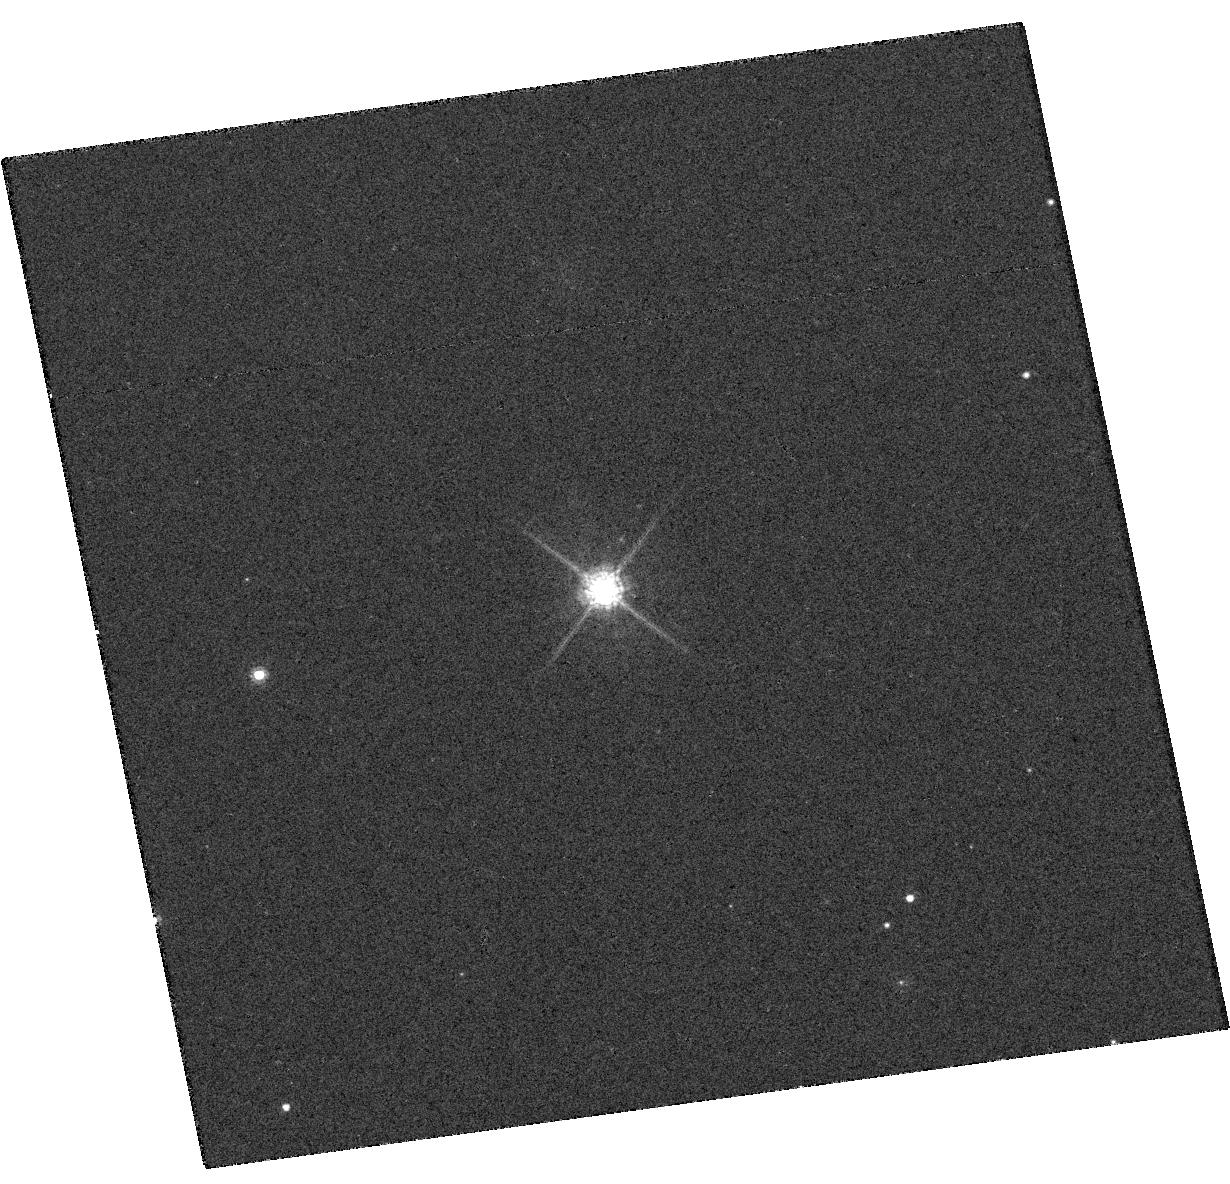
Target: KIC04813563
Instrument: WFC3/UVIS
Filter: F775W
Exposure: 3 min
Observation ID: hst_12893_45_wfc3_uvis_f775w_ic1r45

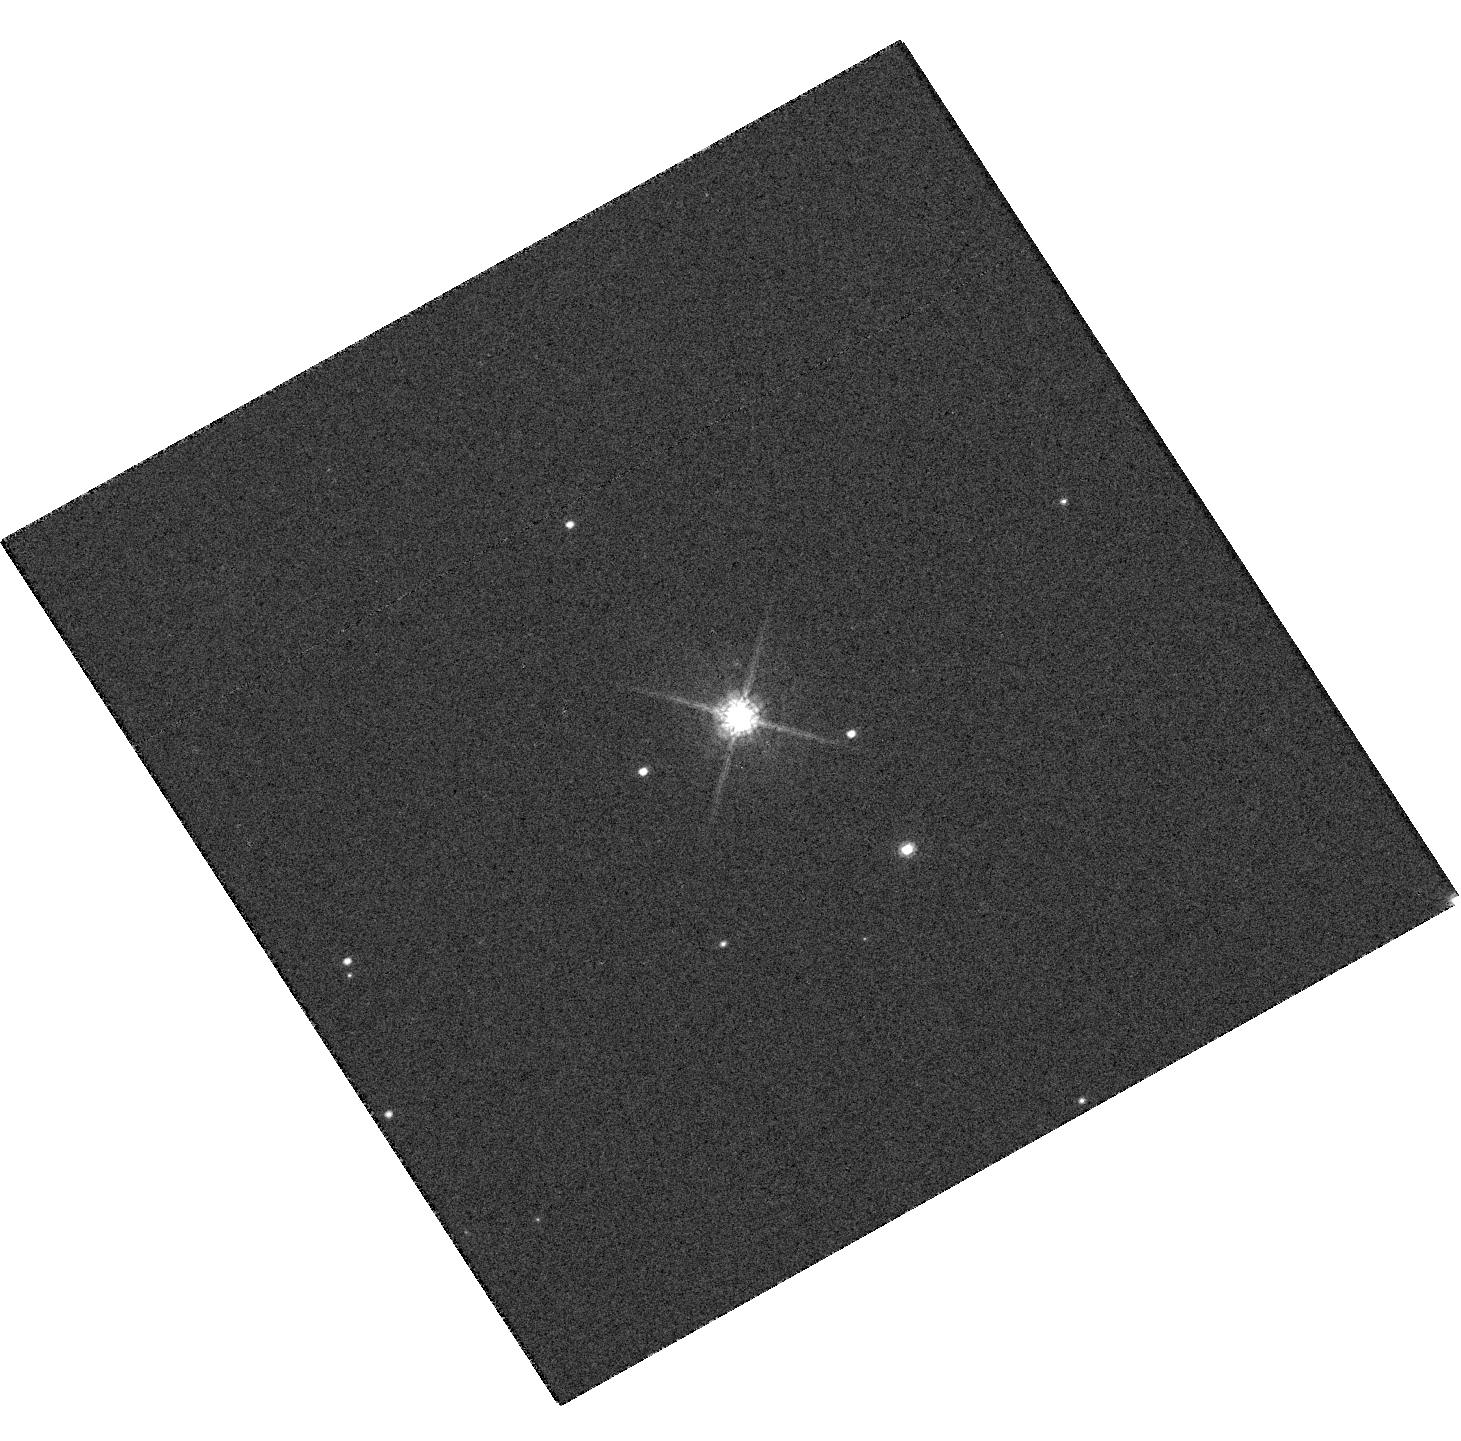
Target: KIC09838468
Instrument: WFC3/UVIS
Filter: F775W
Exposure: 2 min
Observation ID: hst_12893_14_wfc3_uvis_f775w_ic1r14

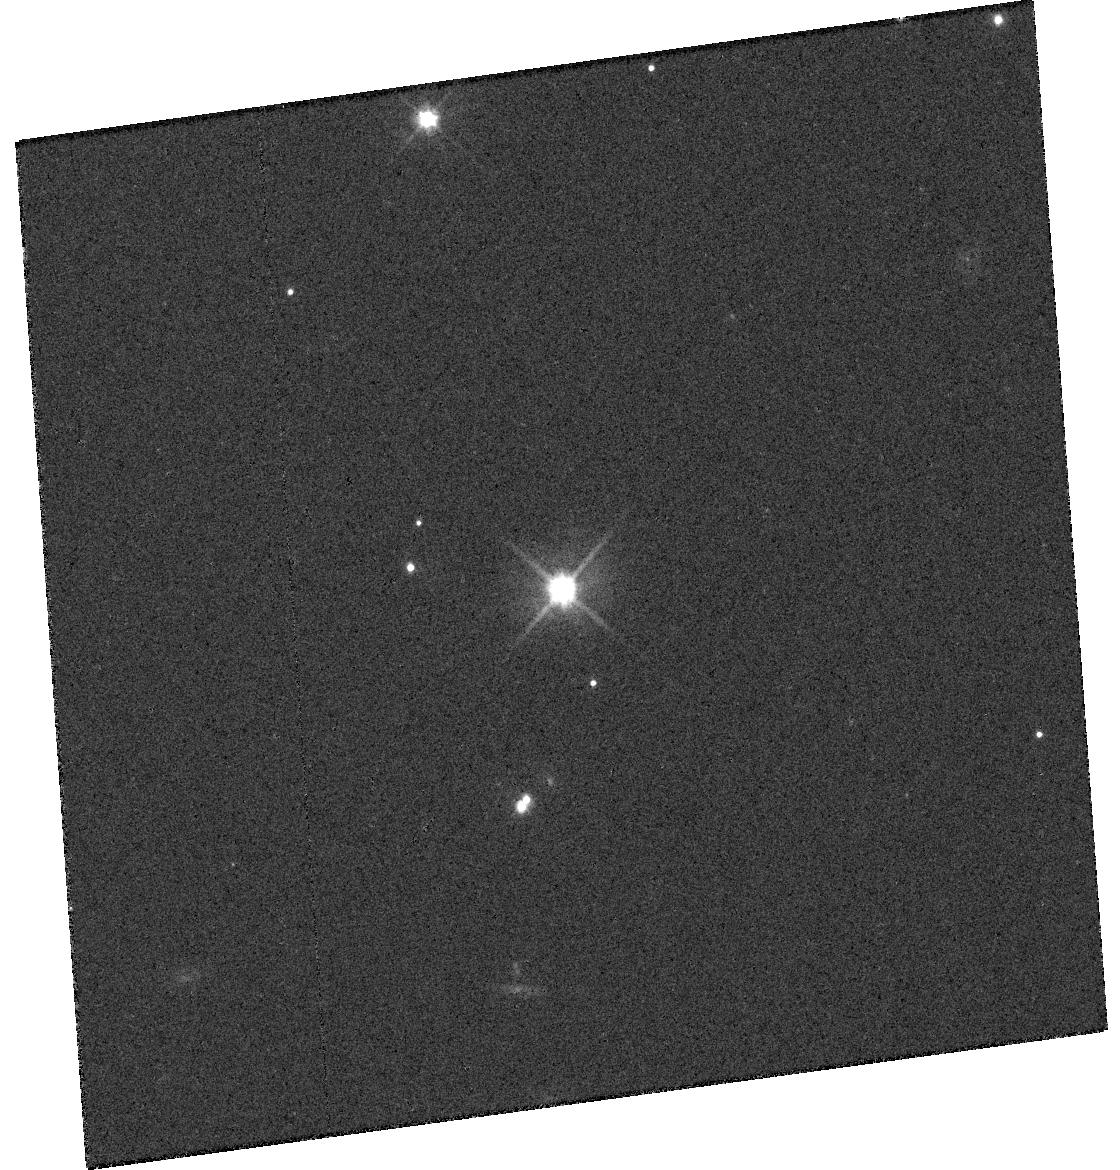
Target: KIC11030475
Instrument: WFC3/UVIS
Filter: F555W
Exposure: 6 min
Observation ID: hst_12893_a6_wfc3_uvis_f555w_ic1ra6

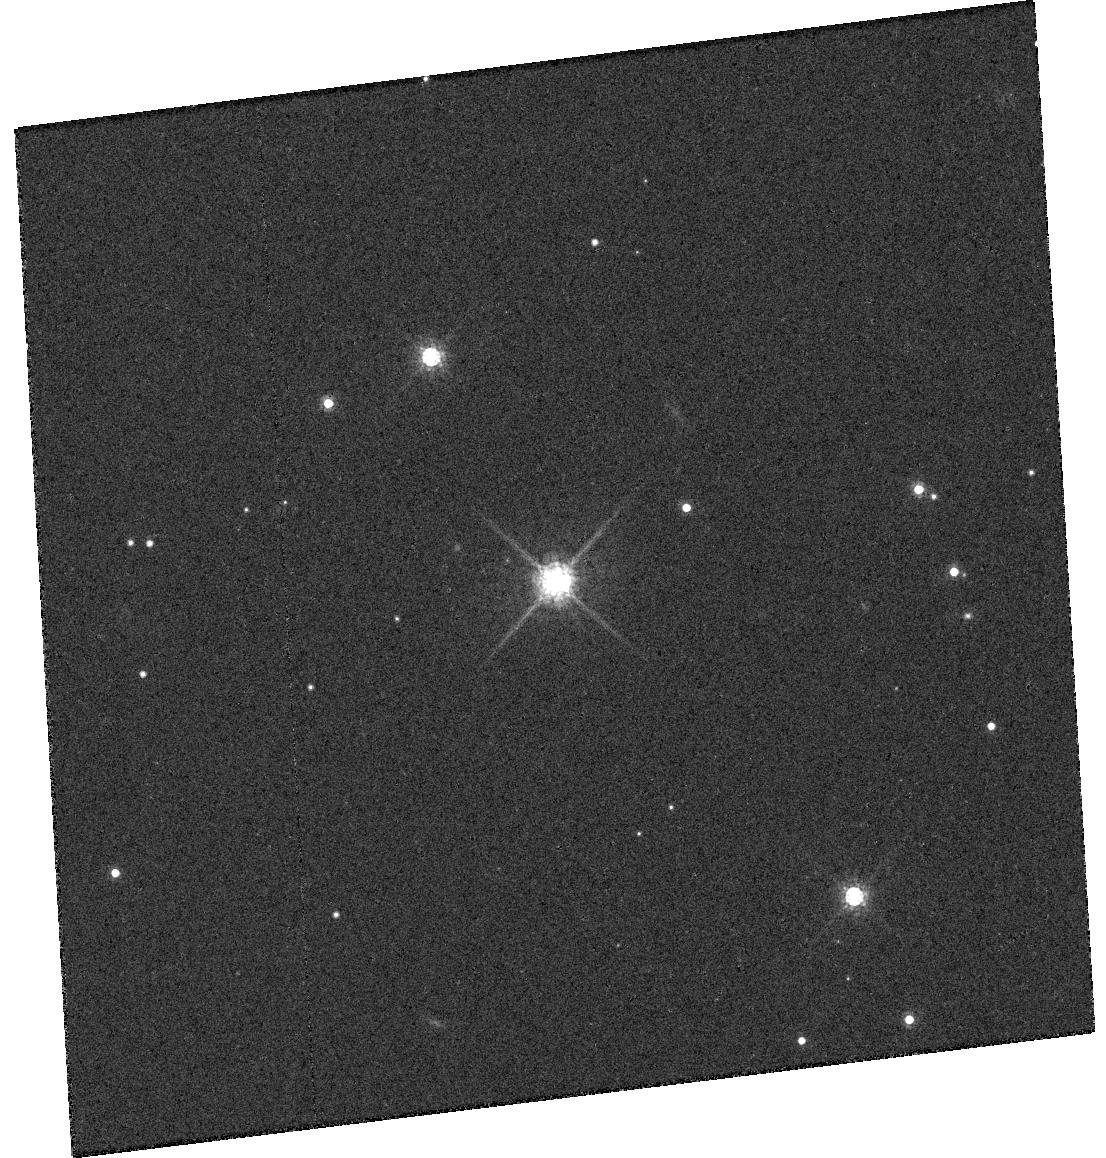
Target: KIC06435936
Instrument: WFC3/UVIS
Filter: F775W
Exposure: 8 min
Observation ID: hst_12893_93_wfc3_uvis_f775w_ic1r93

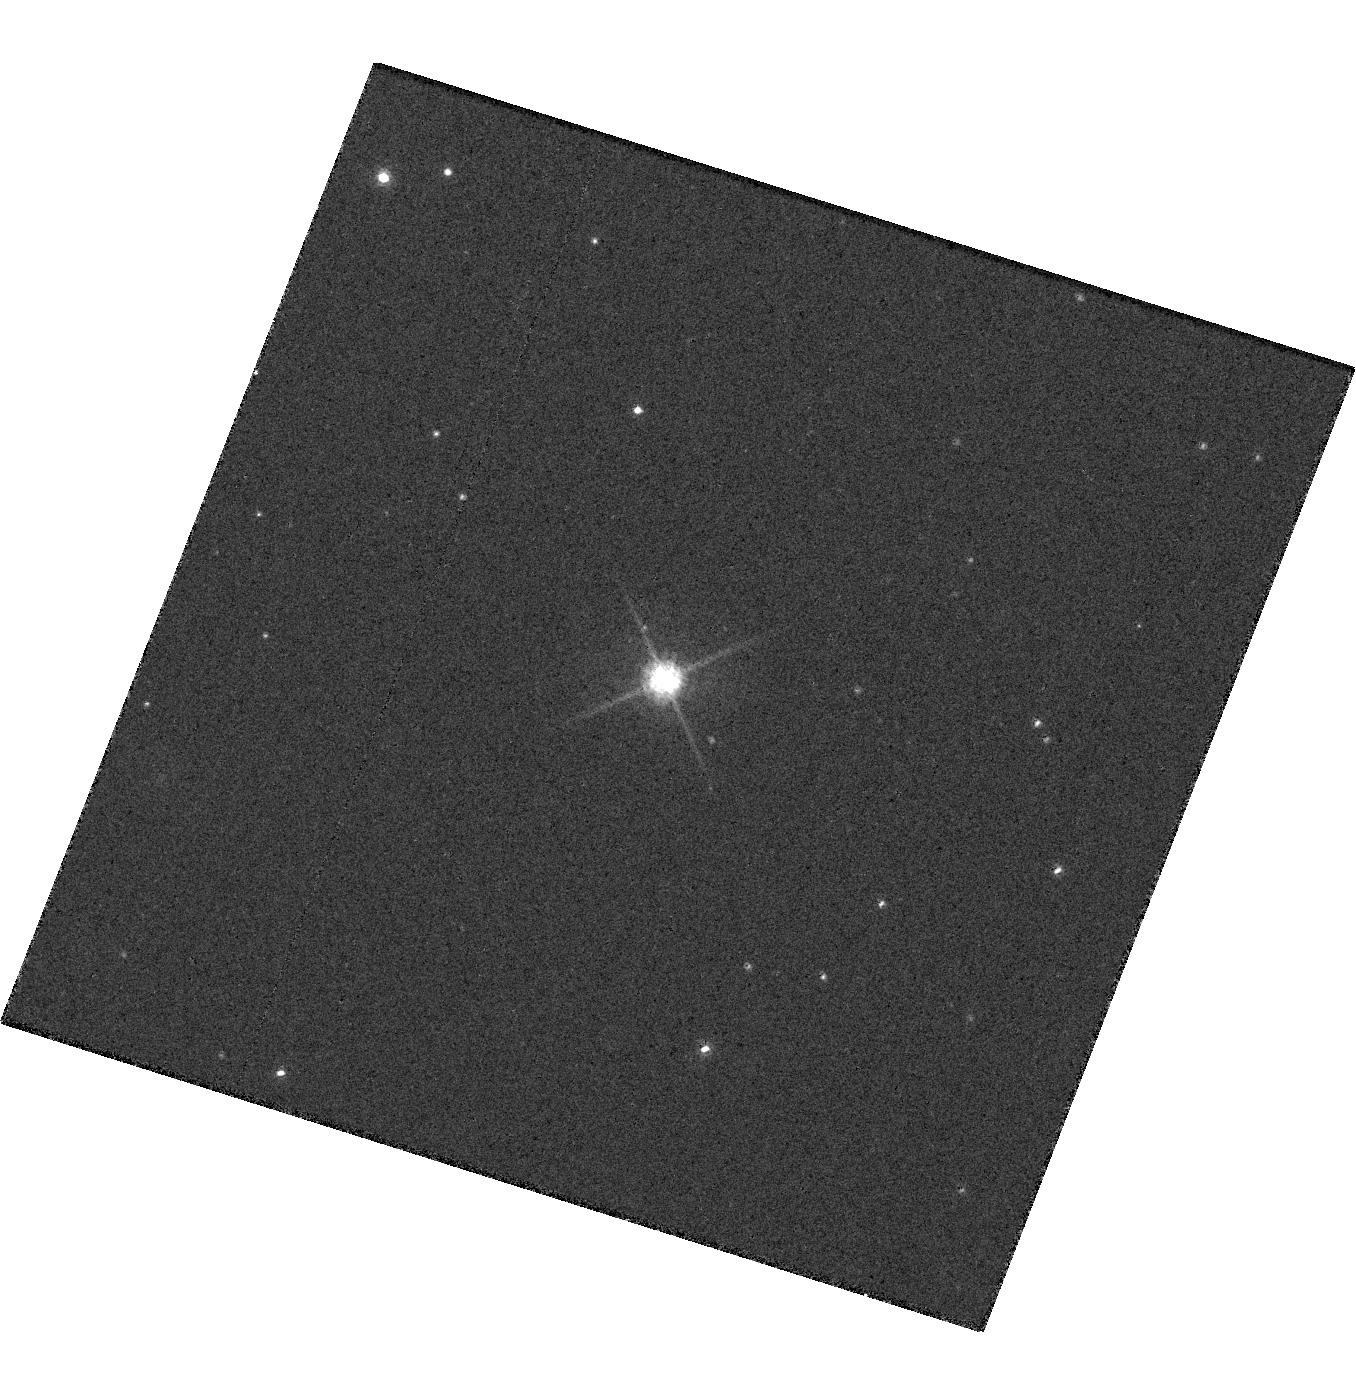
Target: KIC07907423
Instrument: WFC3/UVIS
Filter: F775W
Exposure: 4 min
Observation ID: hst_12893_68_wfc3_uvis_f775w_ic1r68

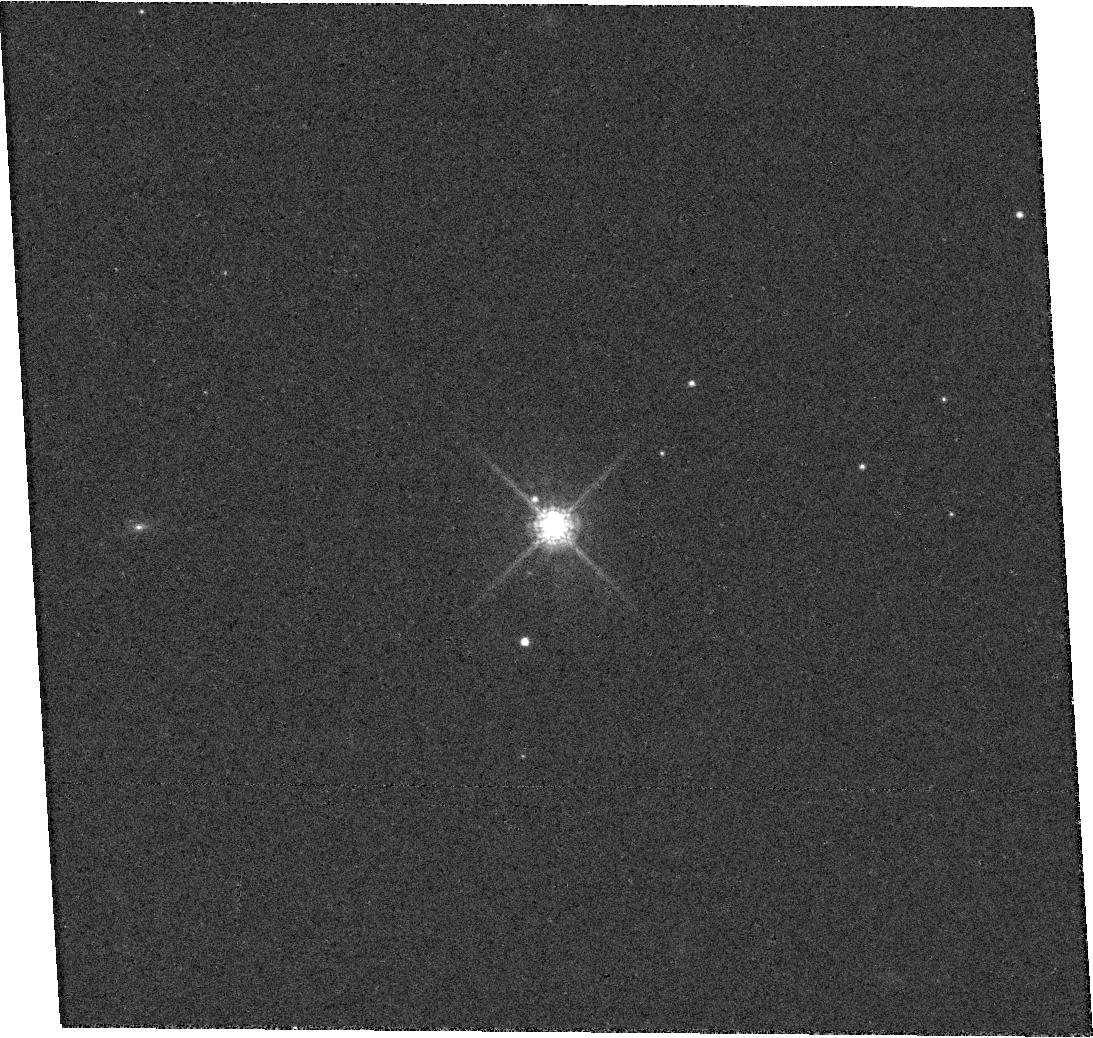
Target: KIC06026438
Instrument: WFC3/UVIS
Filter: F775W
Exposure: 8 min
Observation ID: hst_12893_83_wfc3_uvis_f775w_ic1r83

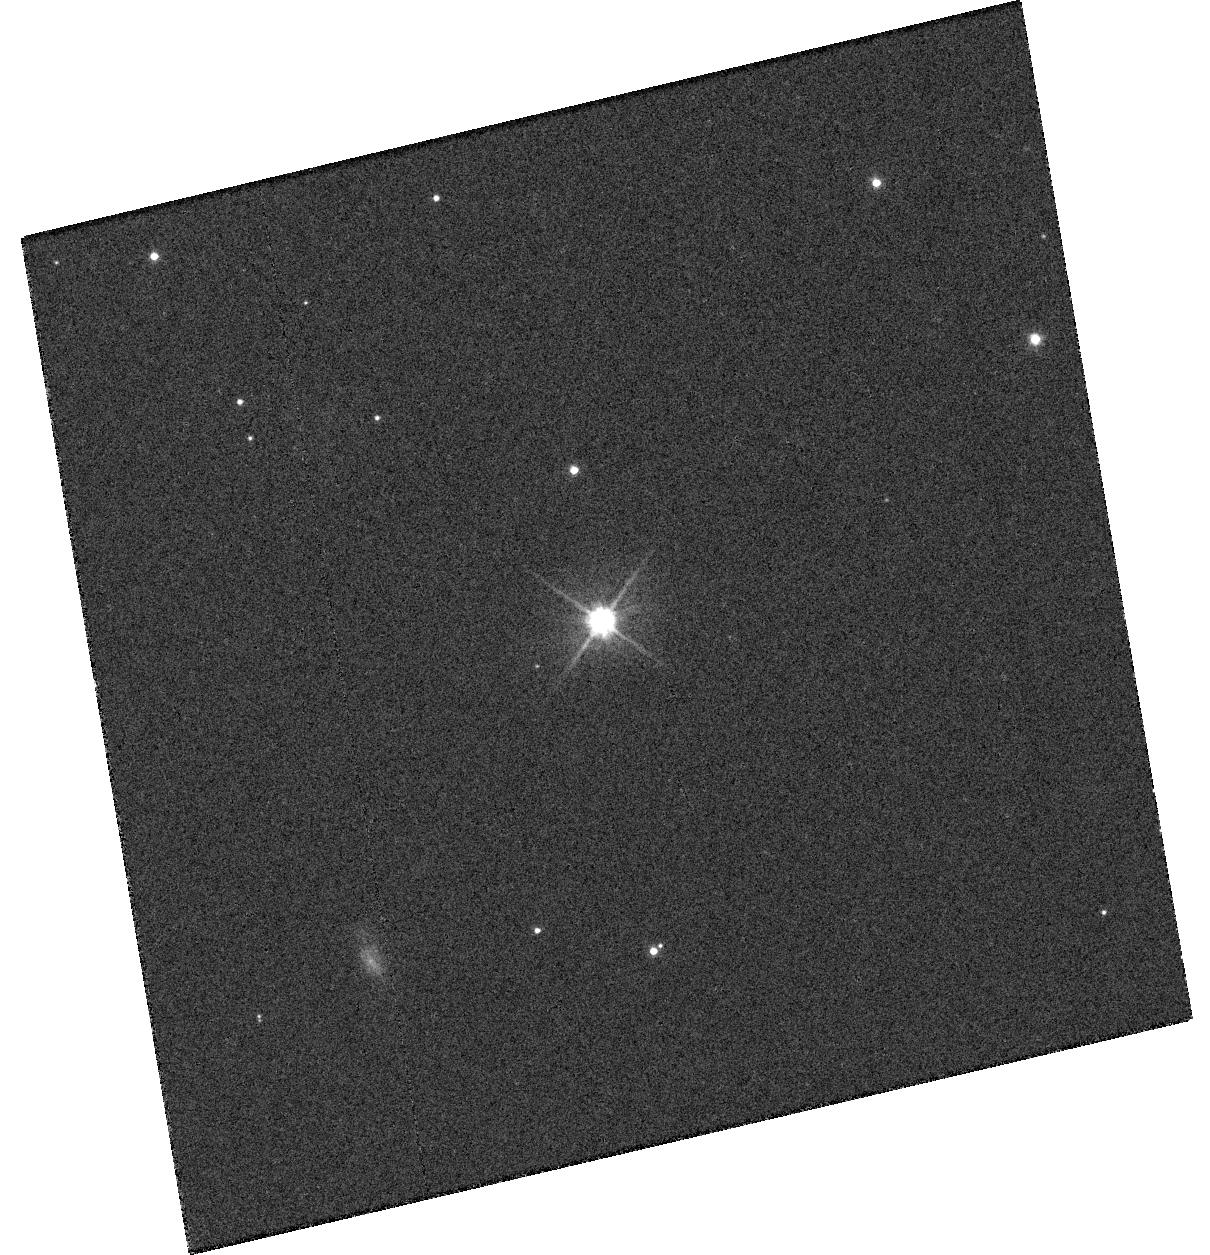
Target: KIC08890150
Instrument: WFC3/UVIS
Filter: F555W
Exposure: 10 min
Observation ID: hst_12893_84_wfc3_uvis_f555w_ic1r84

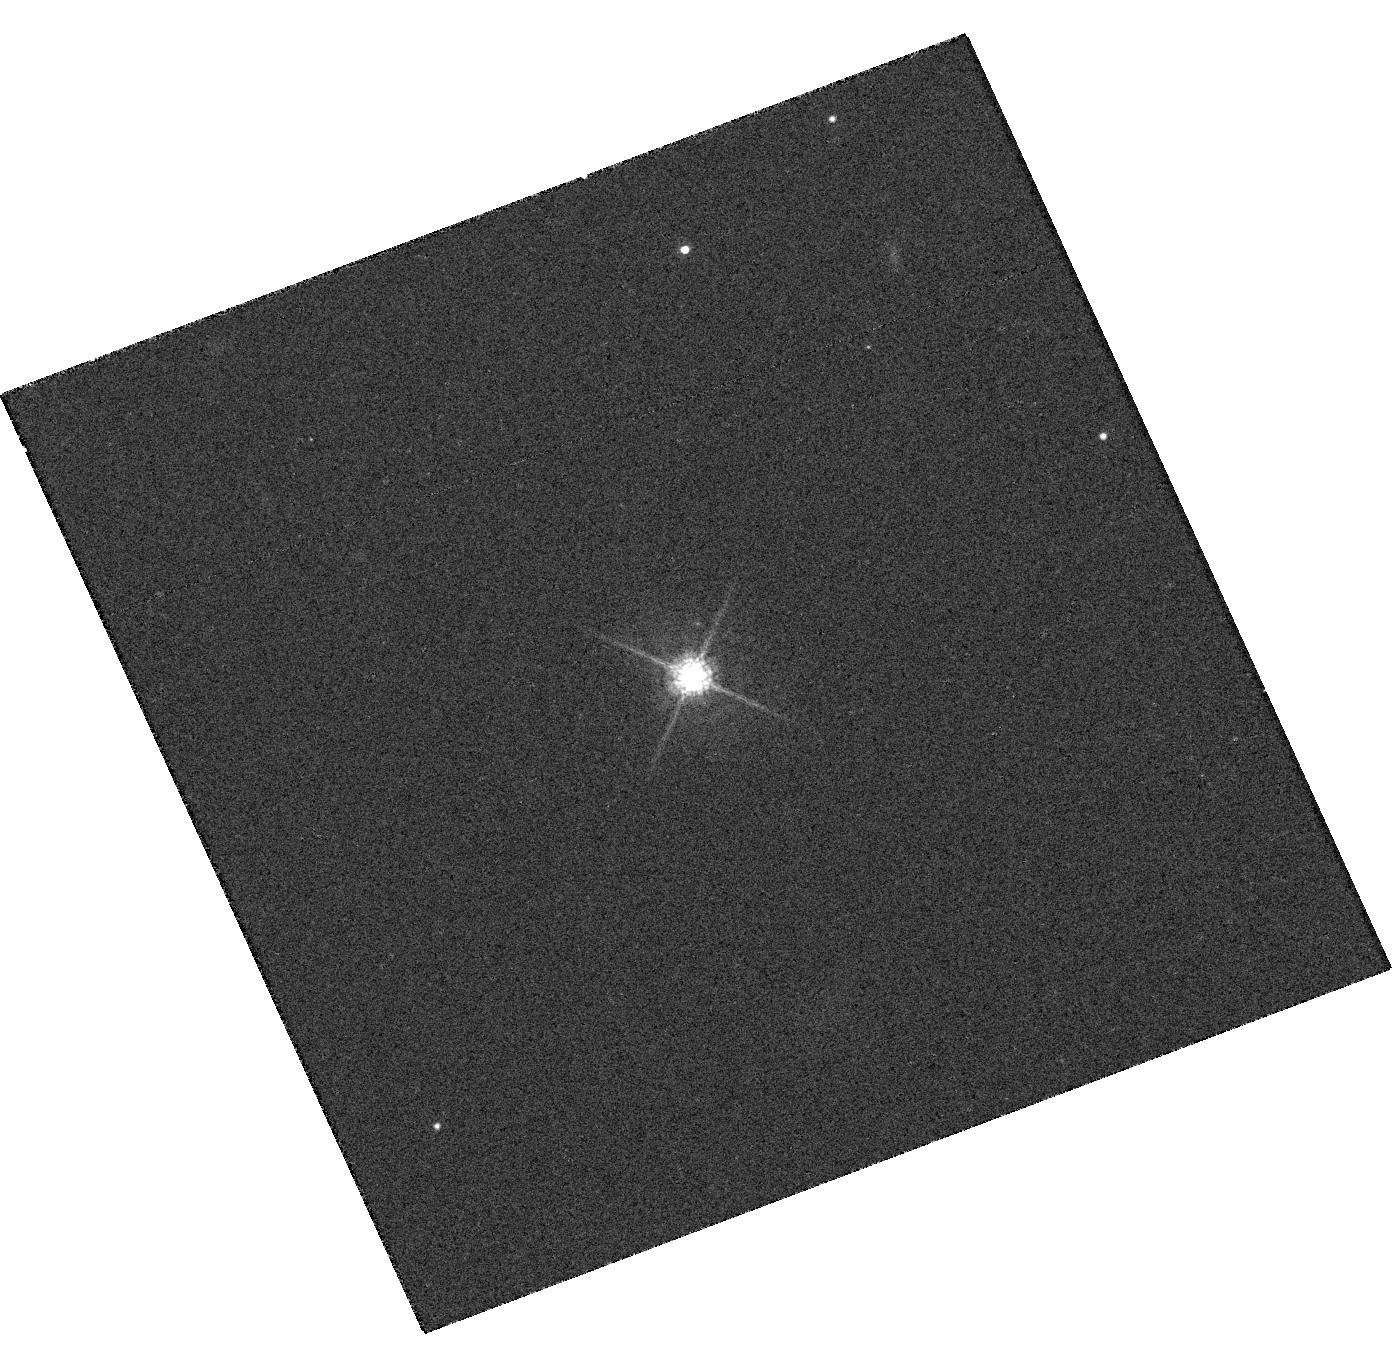
Target: KIC10118816
Instrument: WFC3/UVIS
Filter: F775W
Exposure: 5 min
Observation ID: hst_12893_b9_wfc3_uvis_f775w_ic1rb9

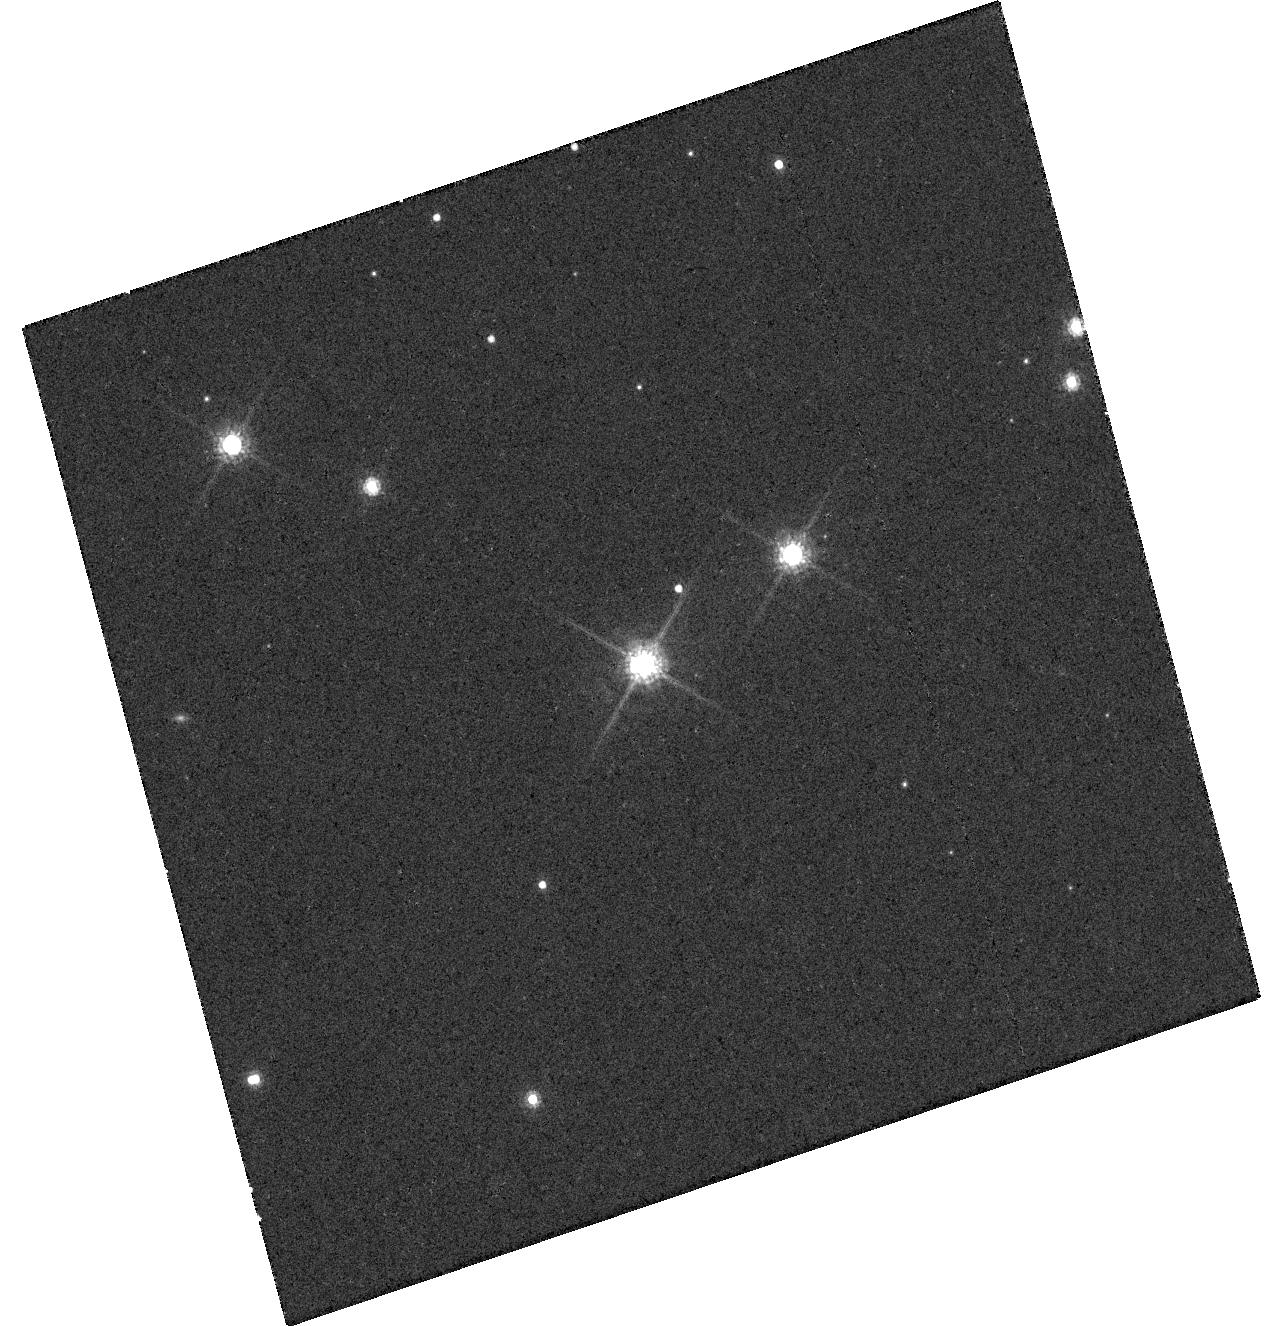
Target: KIC05358241
Instrument: WFC3/UVIS
Filter: F775W
Exposure: 8 min
Observation ID: hst_12893_57_wfc3_uvis_f775w_ic1r57

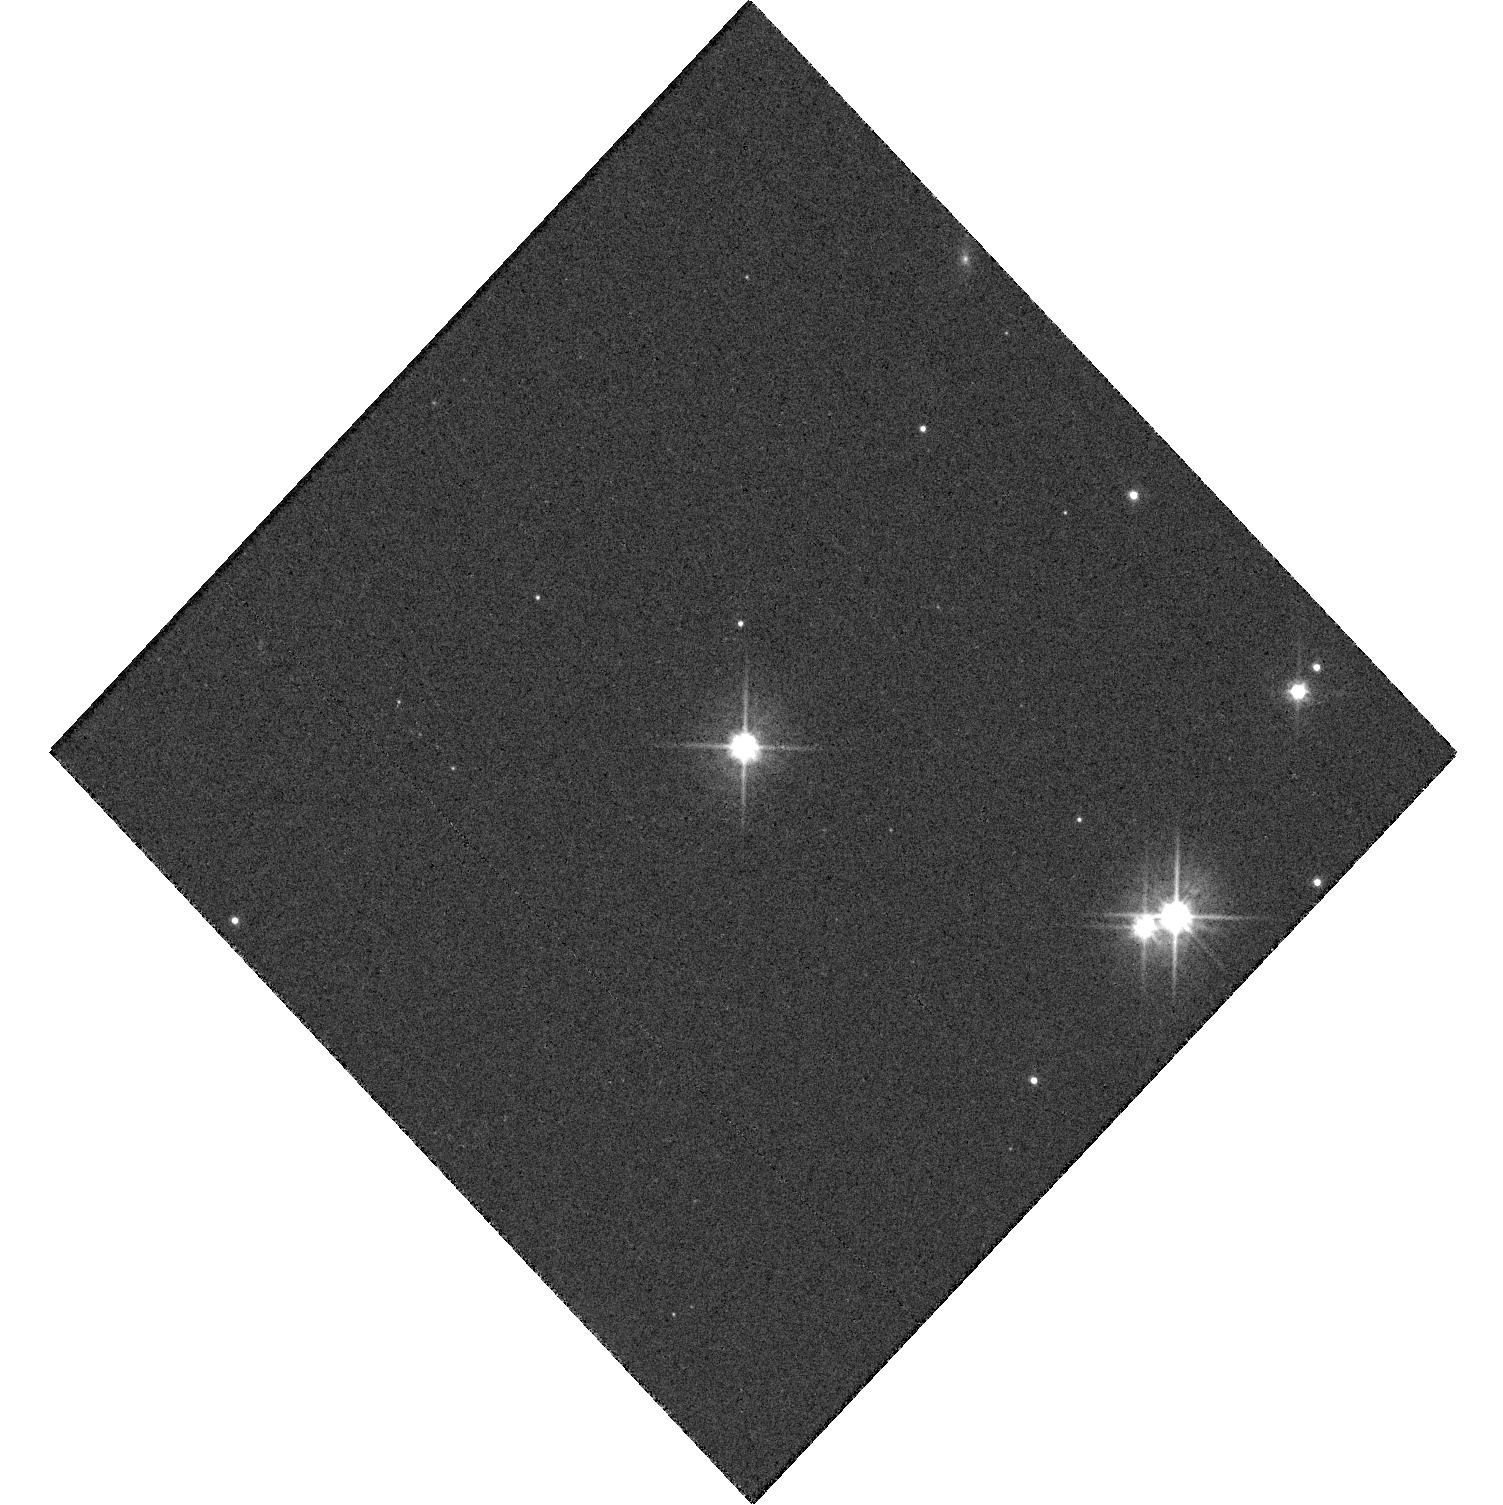
Target: KIC07033233
Instrument: WFC3/UVIS
Filter: F555W
Exposure: 4 min
Observation ID: hst_12893_19_wfc3_uvis_f555w_ic1r19

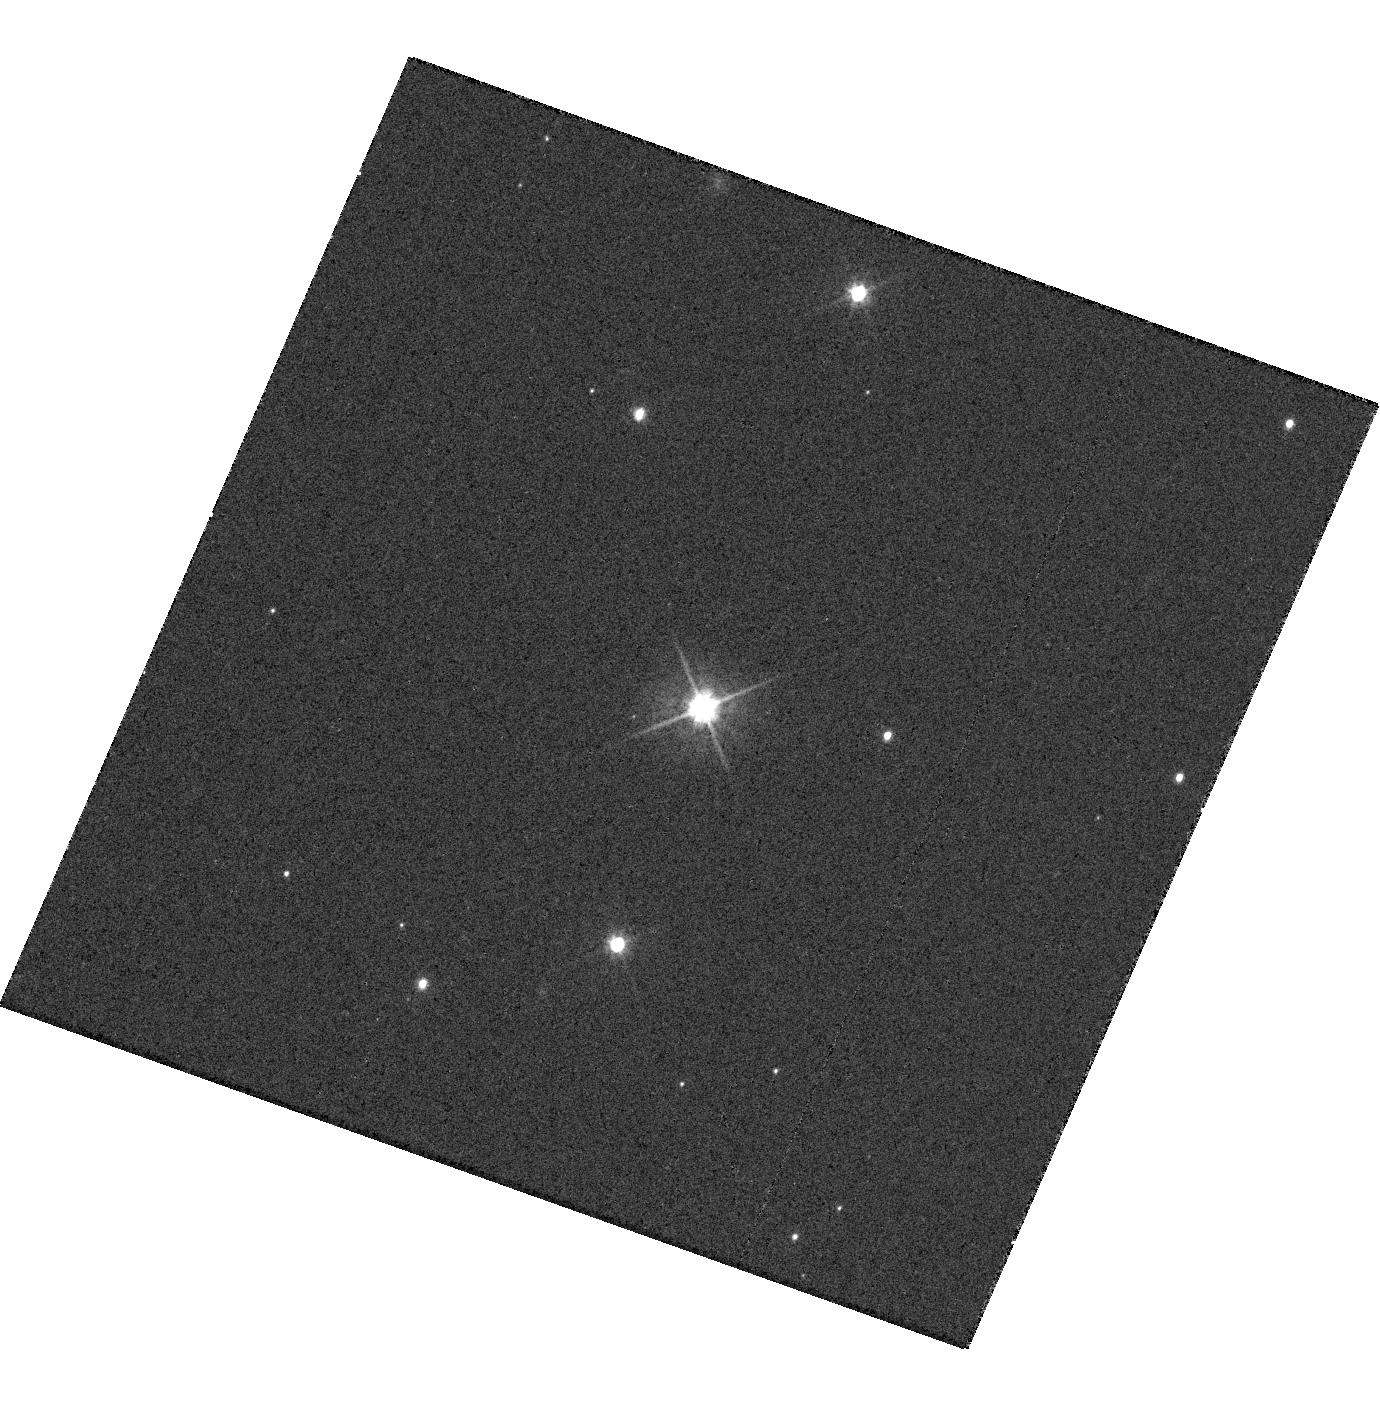
Target: KIC12470844
Instrument: WFC3/UVIS
Filter: F555W
Exposure: 5 min
Observation ID: hst_12893_a8_wfc3_uvis_f555w_ic1ra8

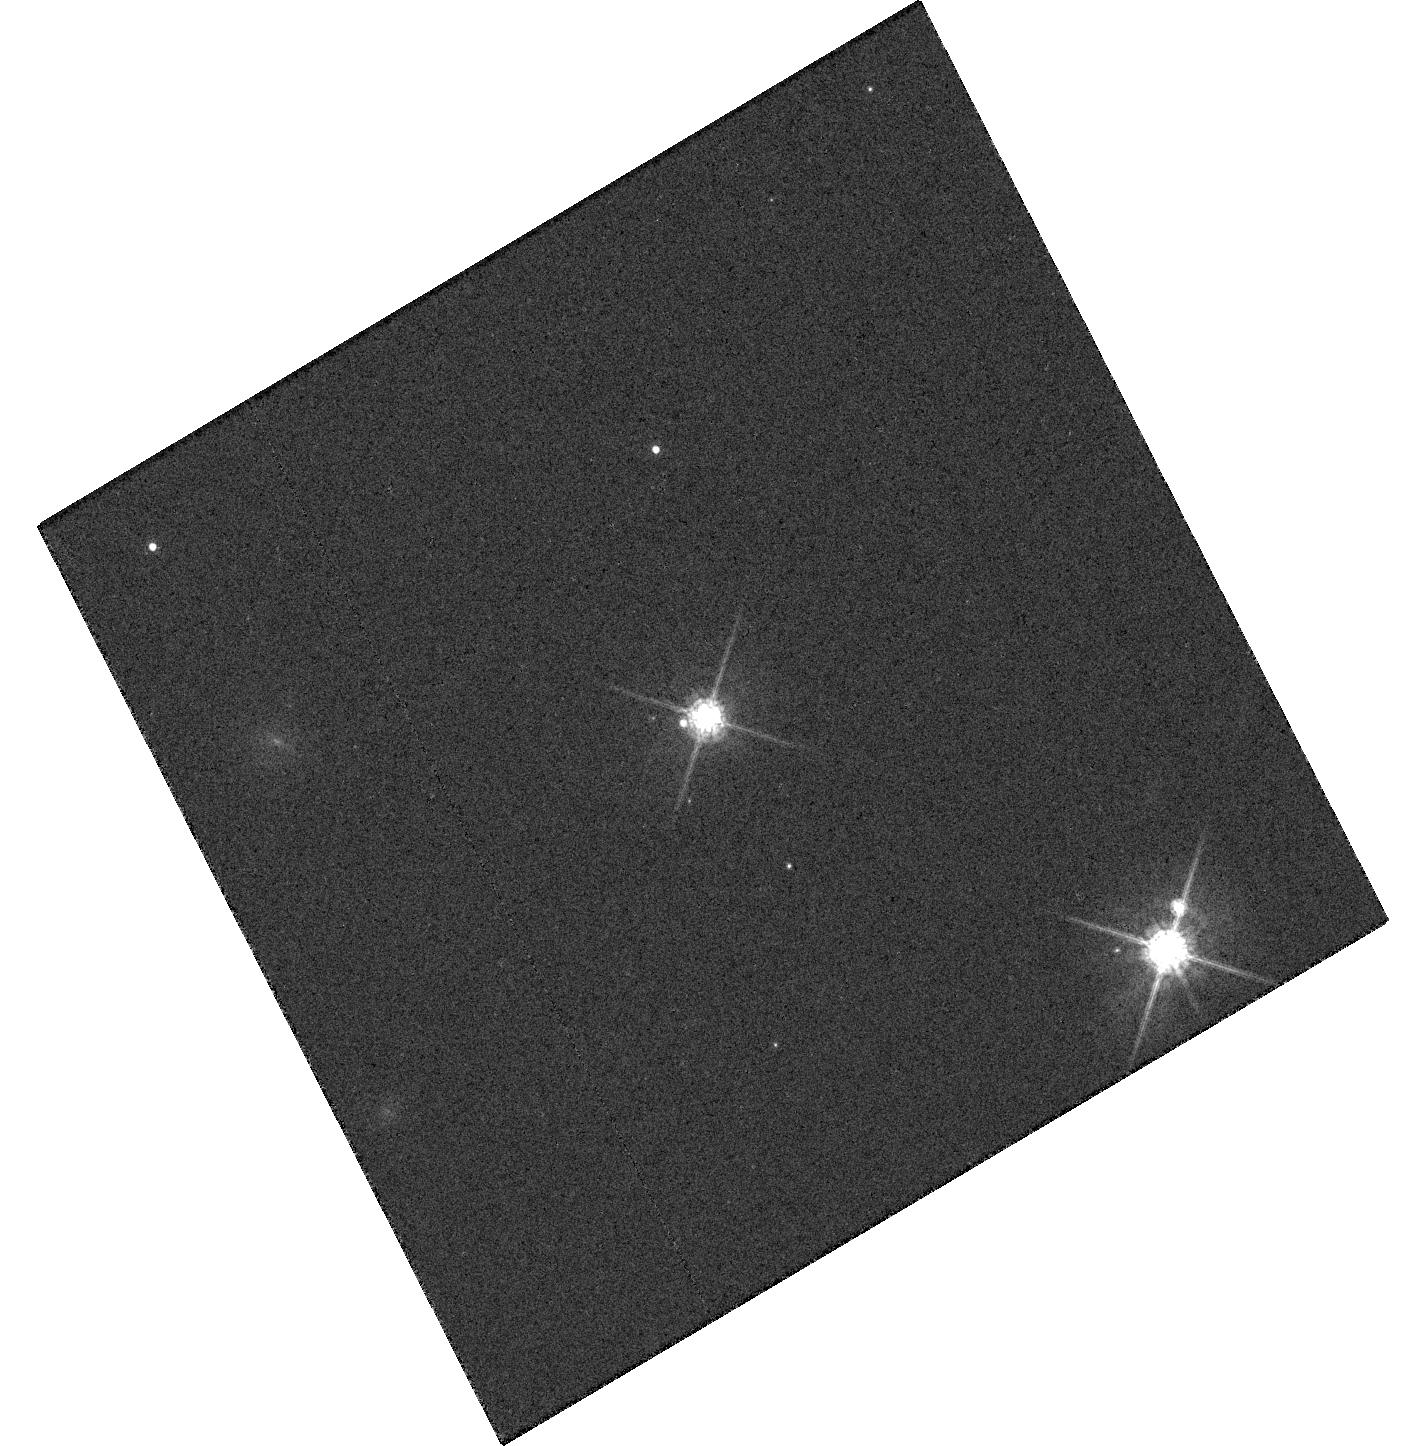
Target: KIC12256520
Instrument: WFC3/UVIS
Filter: F775W
Exposure: 4 min
Observation ID: hst_12893_c1_wfc3_uvis_f775w_ic1rc1

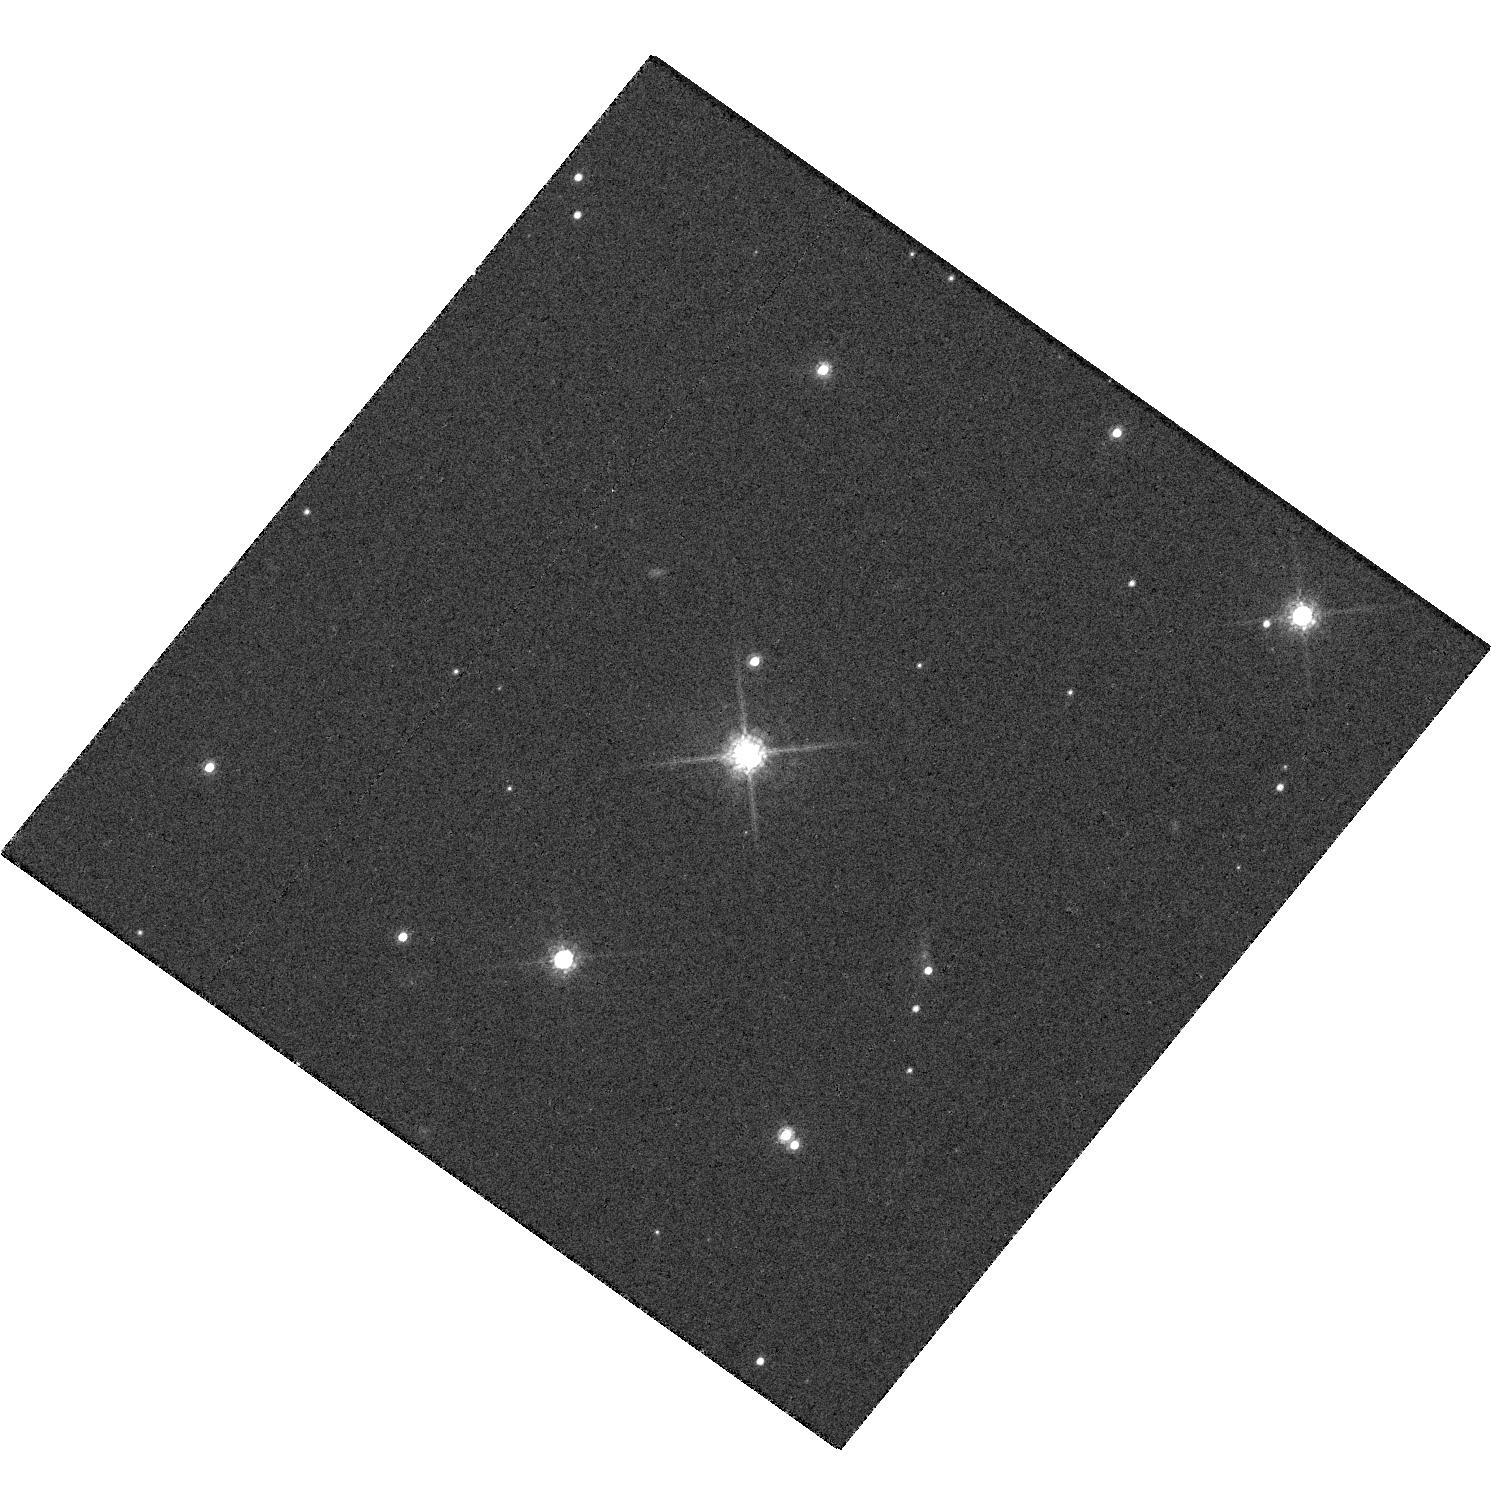
Target: KIC07455287
Instrument: WFC3/UVIS
Filter: F775W
Exposure: 8 min
Observation ID: hst_12893_88_wfc3_uvis_f775w_ic1r88

Study of Small and Cool Kepler Planet Candidates with High Resolution Imaging (PI: Gilliland, Ronald L)

The Kepler Mission was launched three years ago. Well over 2000 planet candidates have now been published. Many of these have small radii, even sub-Earth. Many of the candidates have orbits sufficiently large to place the candidates in the Habitable Zone (HZ) where liquid water could exist. These two aspects together, small and cool, are still rare, but rapidly improving. The prime mission of Kepler is to detect true Earth analogs, i.e. Earth-size planets in year-long orbits of solar-like stars. Although we have not yet observed long enough to detect Earth analogs, there are now candidates orbiting K-M spectral type host stars that are nominally in the HZ. Current radial velocity precision does not come close to allowing the direct confirmation of Earth analogs, thus we must turn to other approaches to validate these Kepler discoveries. This program provides critical supporting information on the best (small planets, long periods, multiplicity of transiting objects) candidates that have already passed all of the validation steps available from the Kepler data, and for which HST imaging is demonstrably superior to ground-based AO. Imaging also enables reliable planet sizes by providing knowledge of diluting objects in the field. In particular these high resolution imaging observations directly address the difficult problem of thoroughly eliminating, or clearly identifying, false positives due to a blended background eclipsing binary along the line-of-sight as the source of apparent transits. These observations will allow us to validate many 10s of SuperEarth-sized and smaller planets, vastly increasing the number of confirmed small planets.